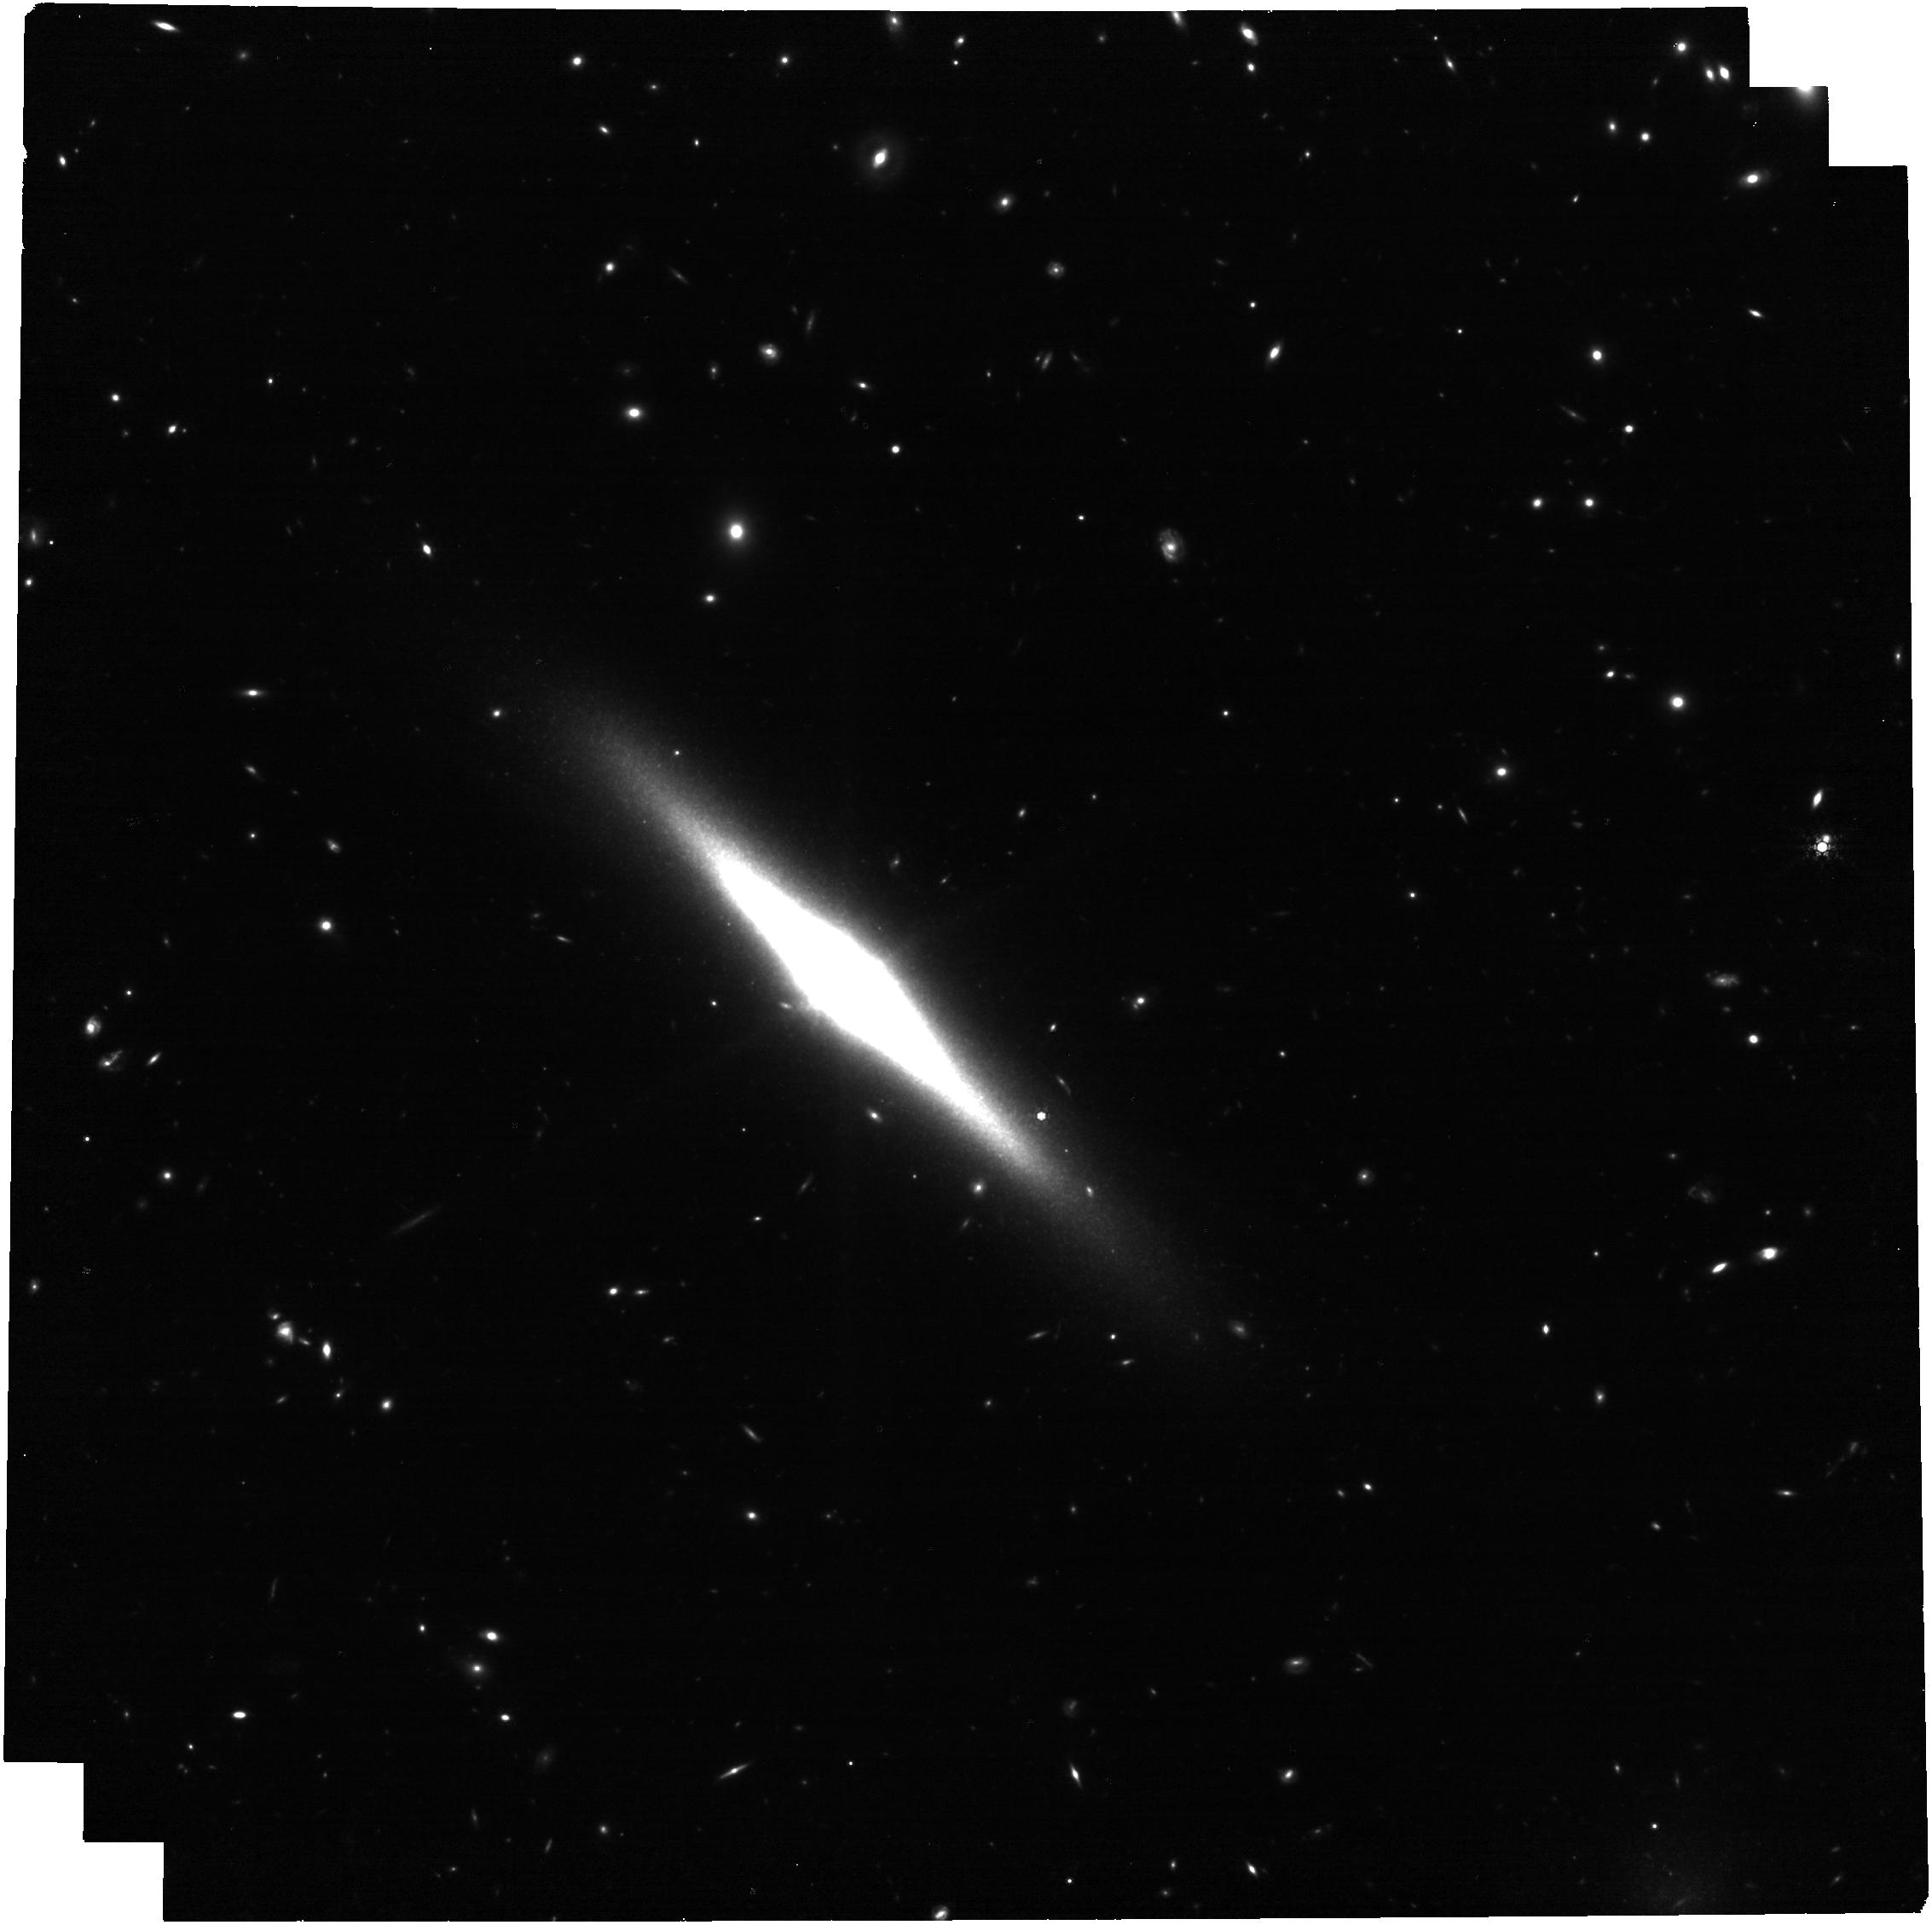
Target: ESO-484-36. Instrument: NIRCAM. Filter: F430M. Exposure: 1.1 h. Observation ID: jw05637-o002_t001_nircam_clear-f430m

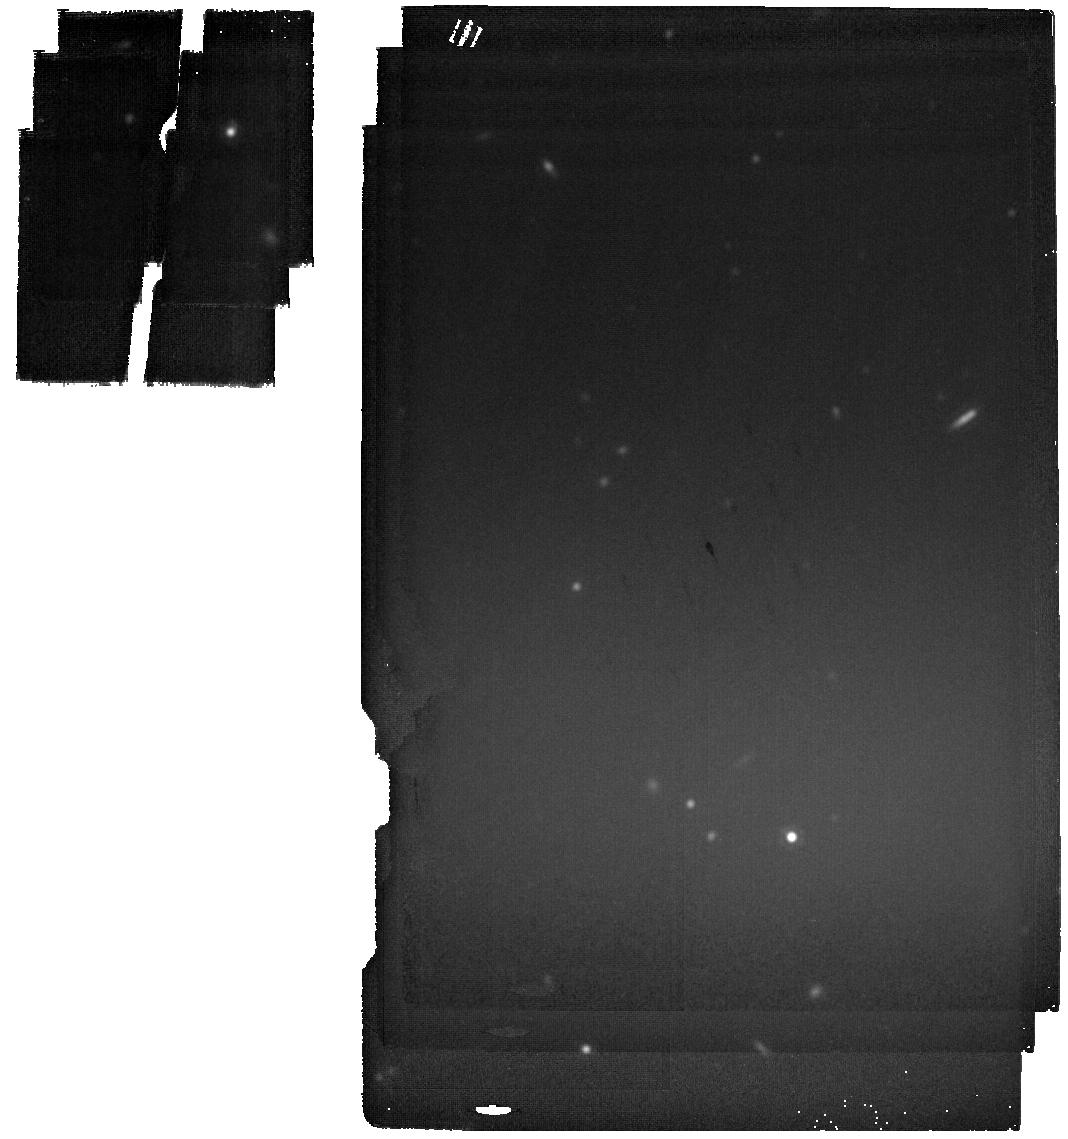
Target: ESO-484-36-BKG. Instrument: MIRI. Filter: F2100W. Exposure: 4 min. Observation ID: jw05637-o004_t002_miri_f2100w

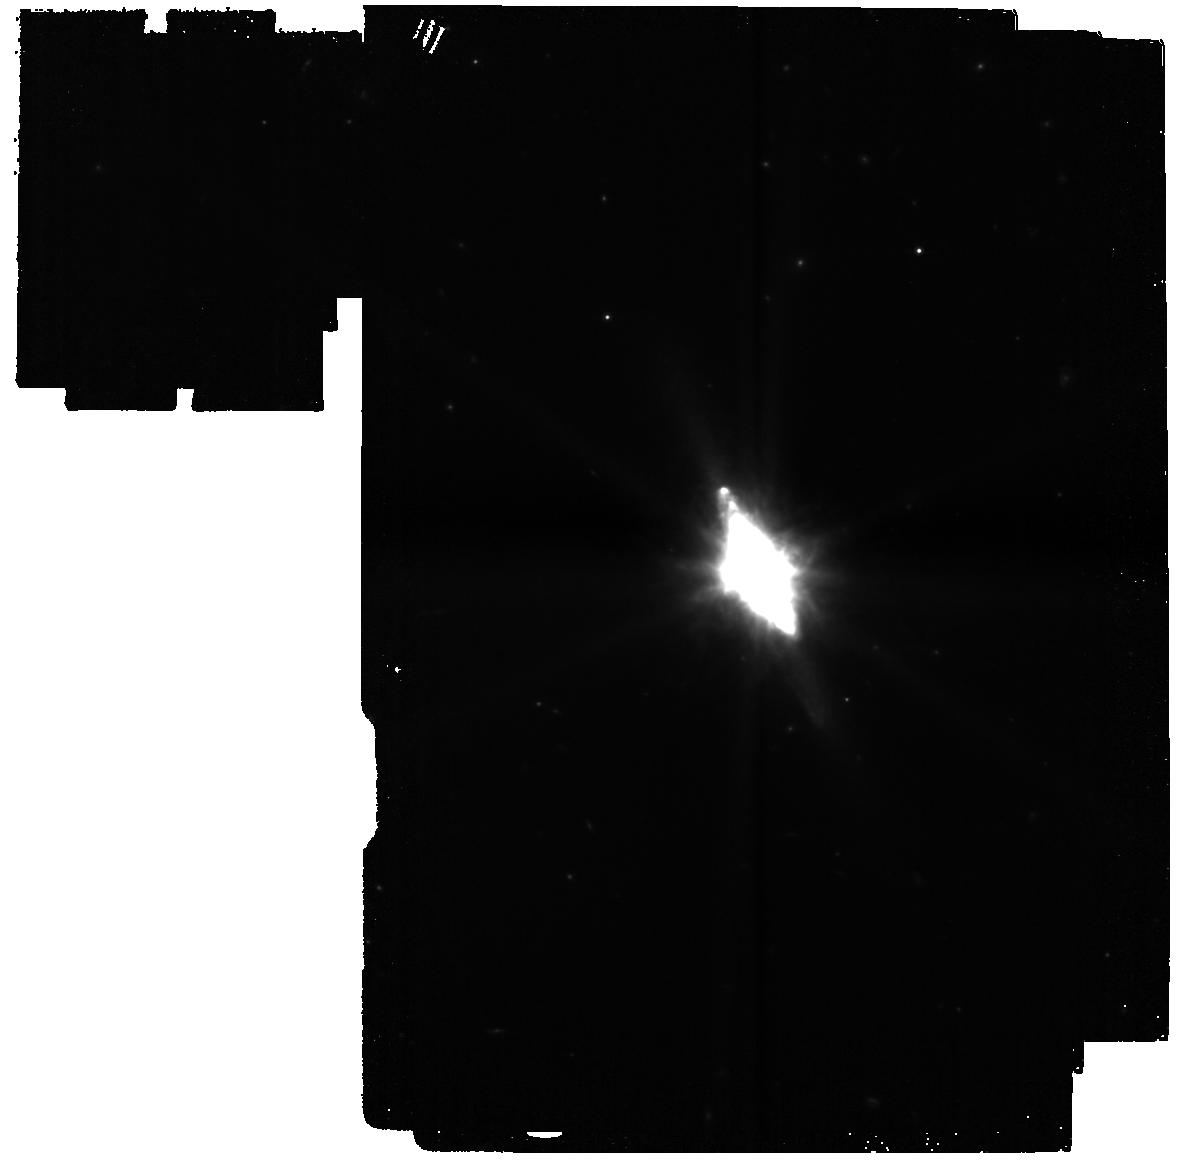
Target: ESO-484-36. Instrument: MIRI. Filter: F770W. Exposure: 8 min. Observation ID: jw05637-o001_t001_miri_f770w

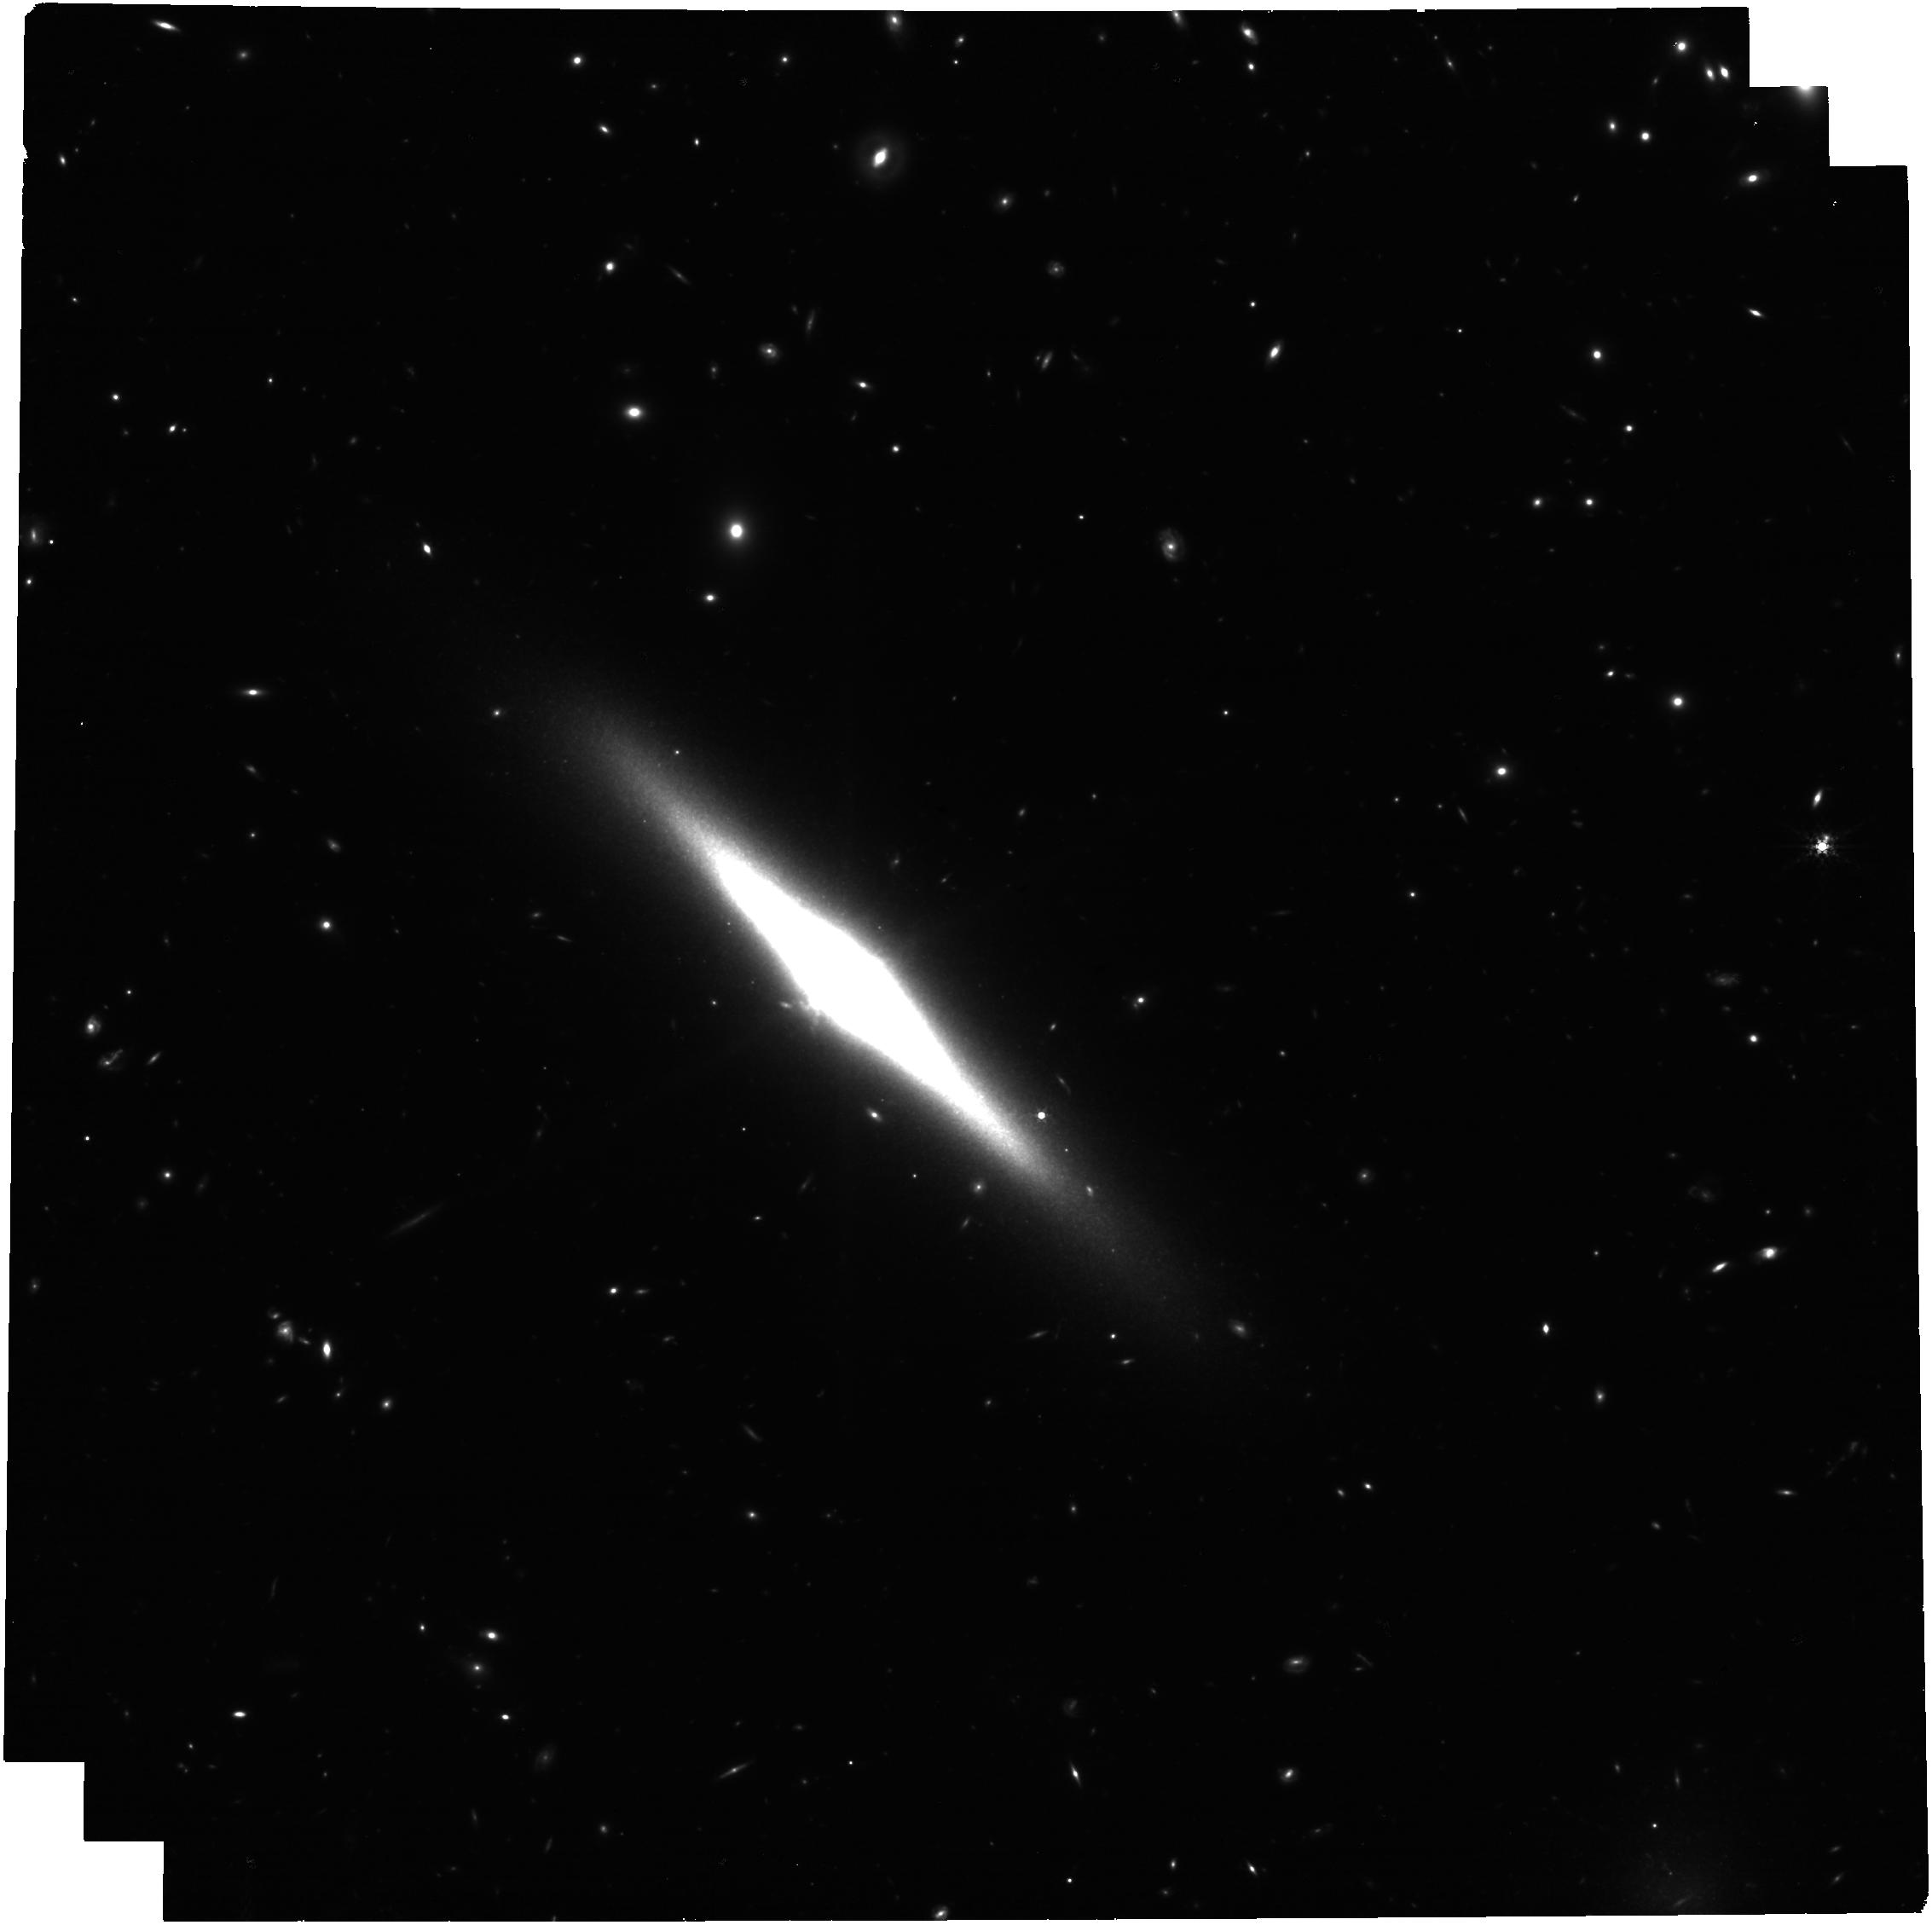
Target: ESO-484-36. Instrument: NIRCAM. Filter: F335M. Exposure: 1.1 h. Observation ID: jw05637-o002_t001_nircam_clear-f335m

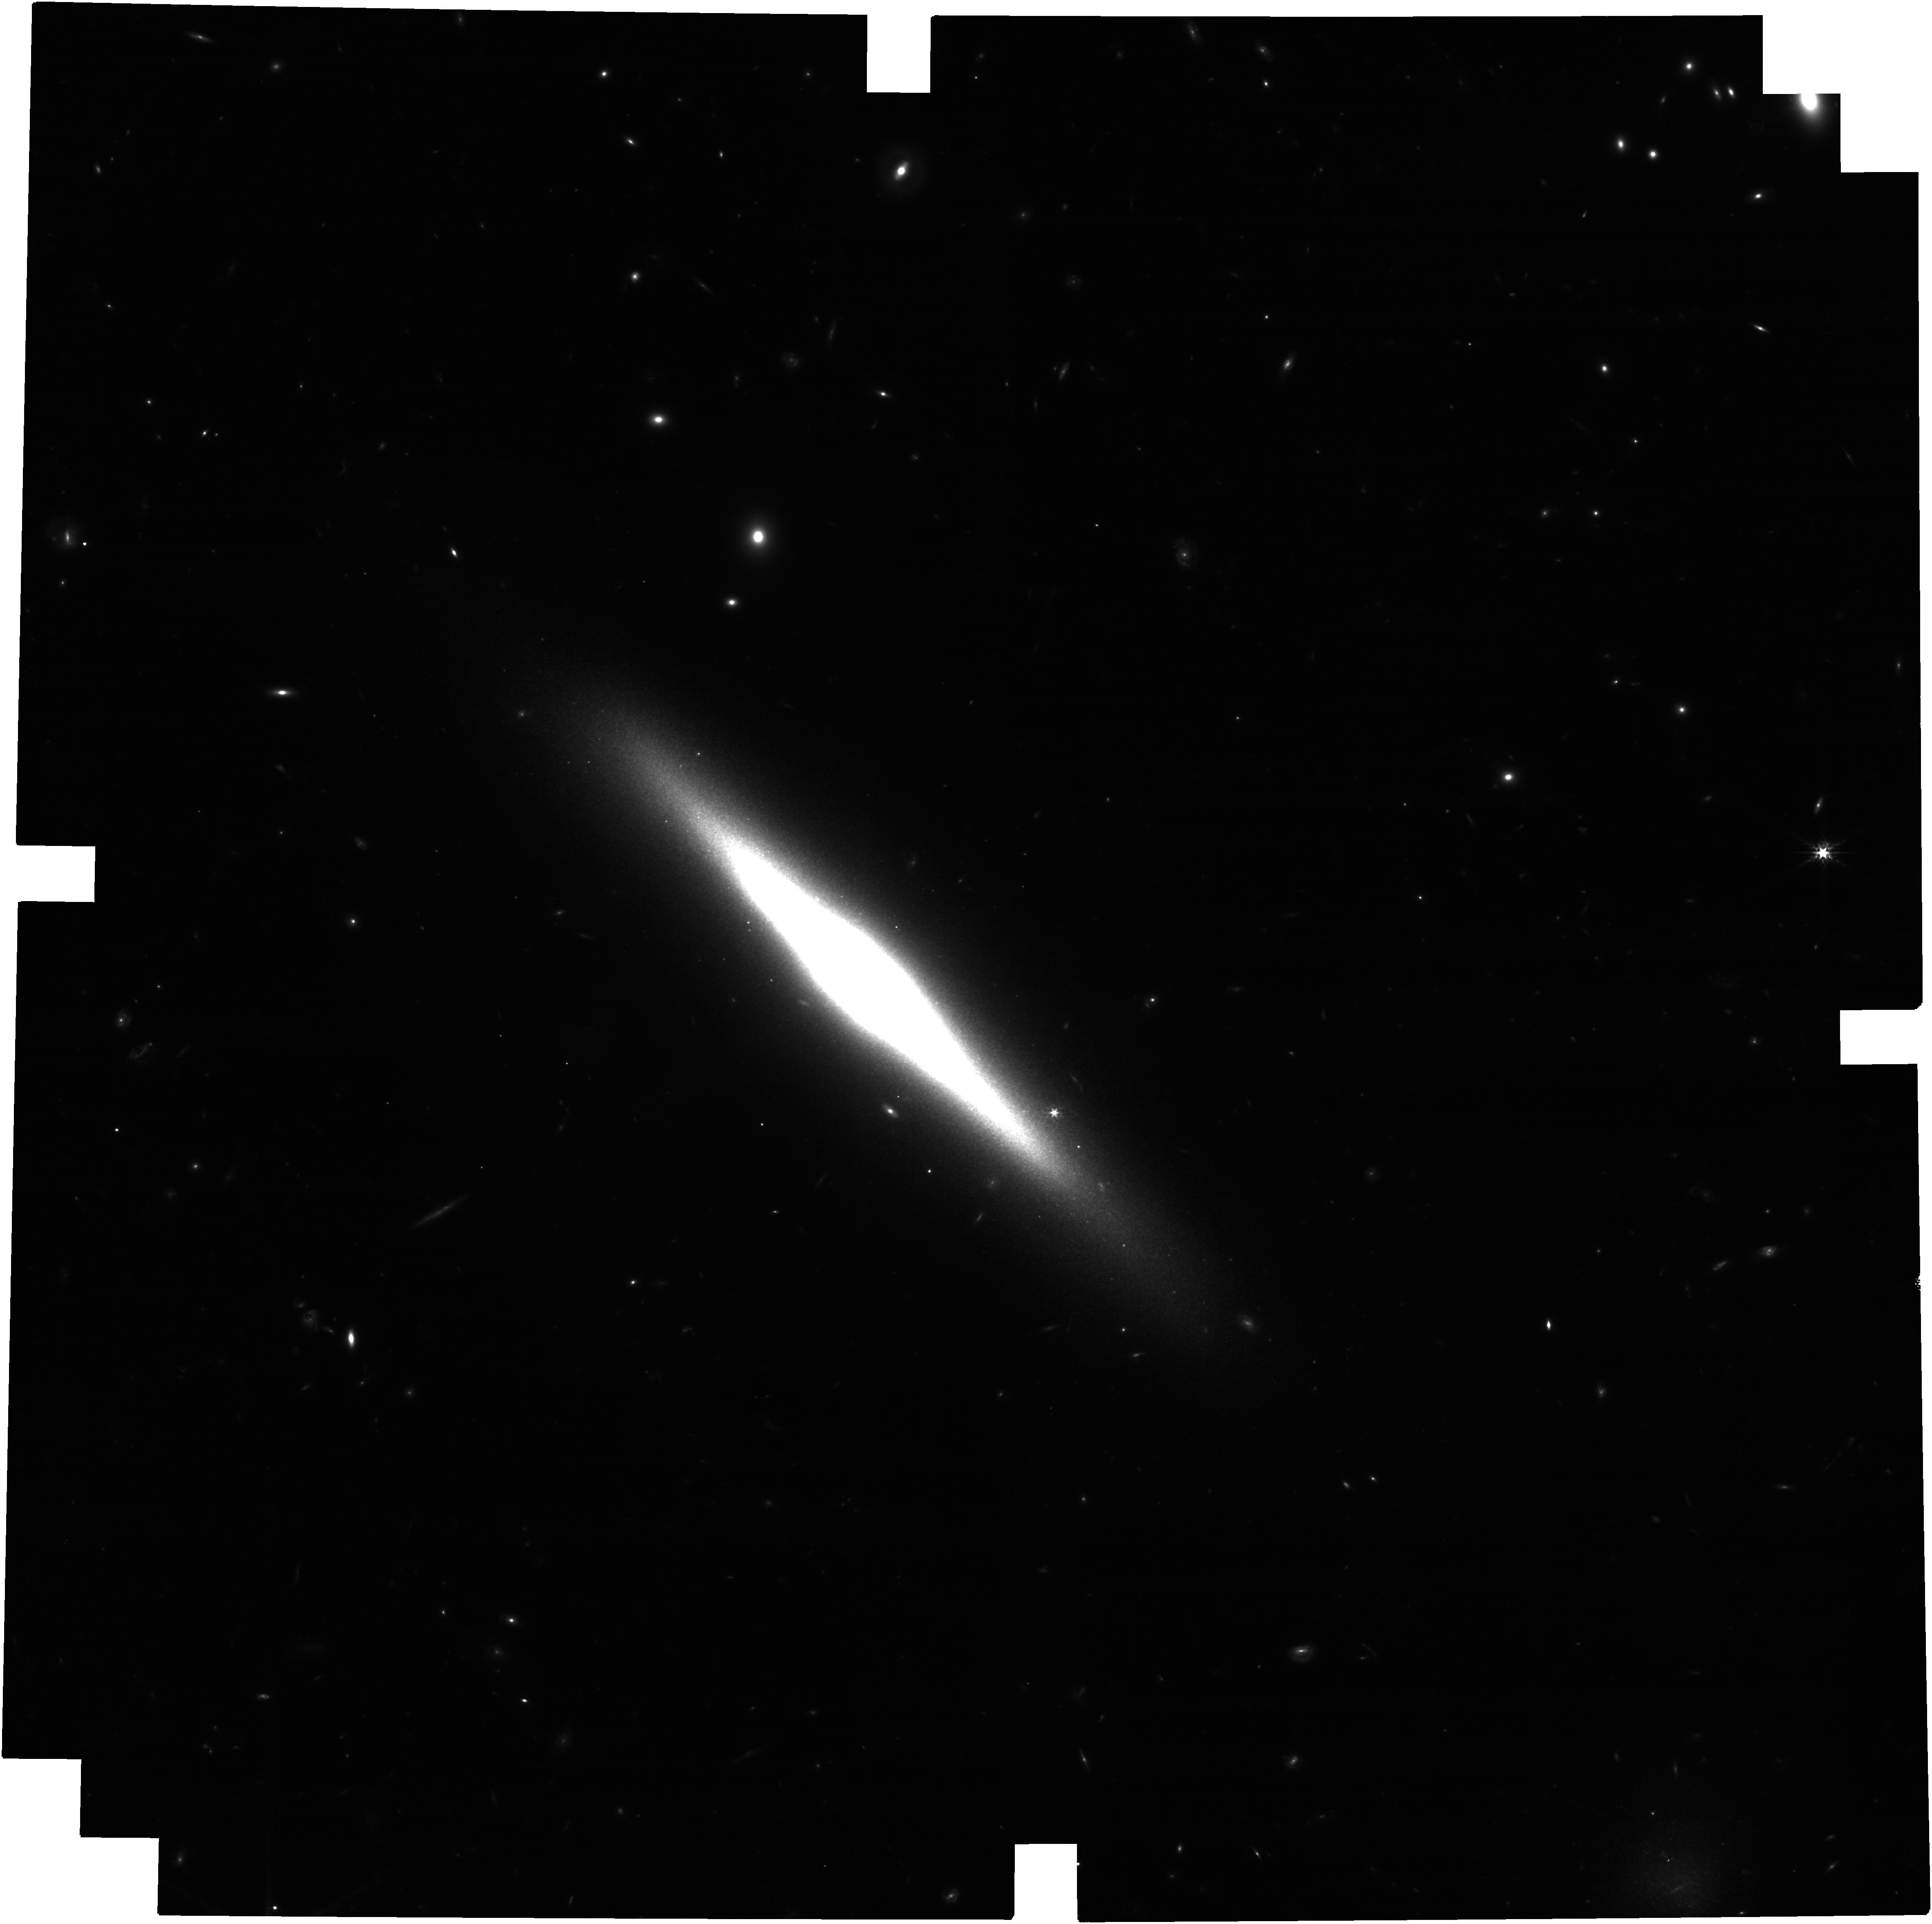
Target: ESO-484-36. Instrument: NIRCAM. Filter: F200W. Exposure: 1.1 h. Observation ID: jw05637-o002_t001_nircam_clear-f200w

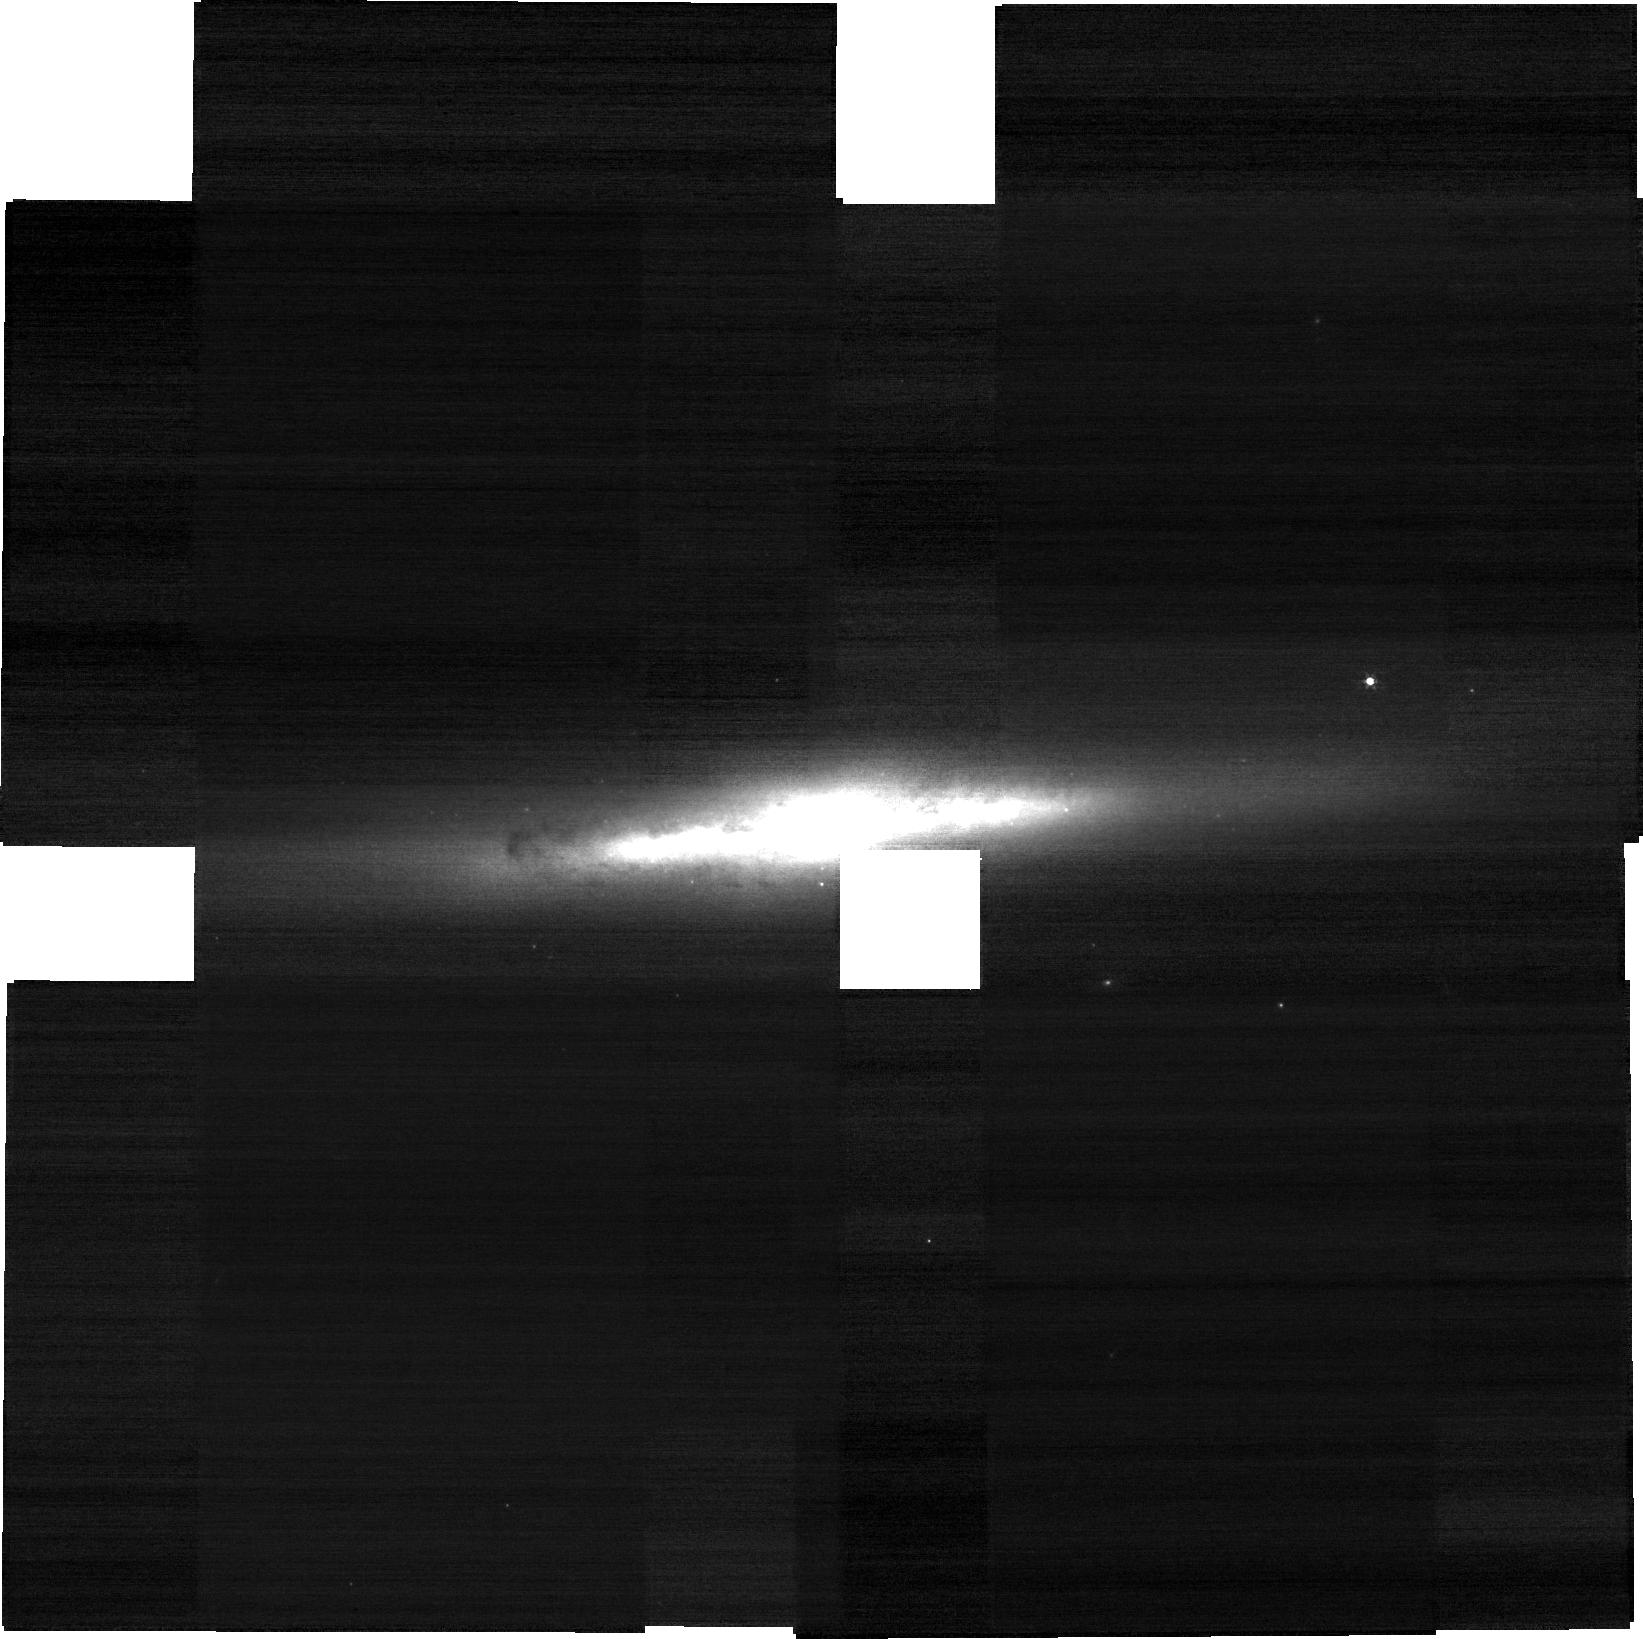
Target: ESO-484-36. Instrument: NIRCAM. Filter: F150W. Exposure: 3 min. Observation ID: jw05637-o005_t001_nircam_clear-f150w-sub640

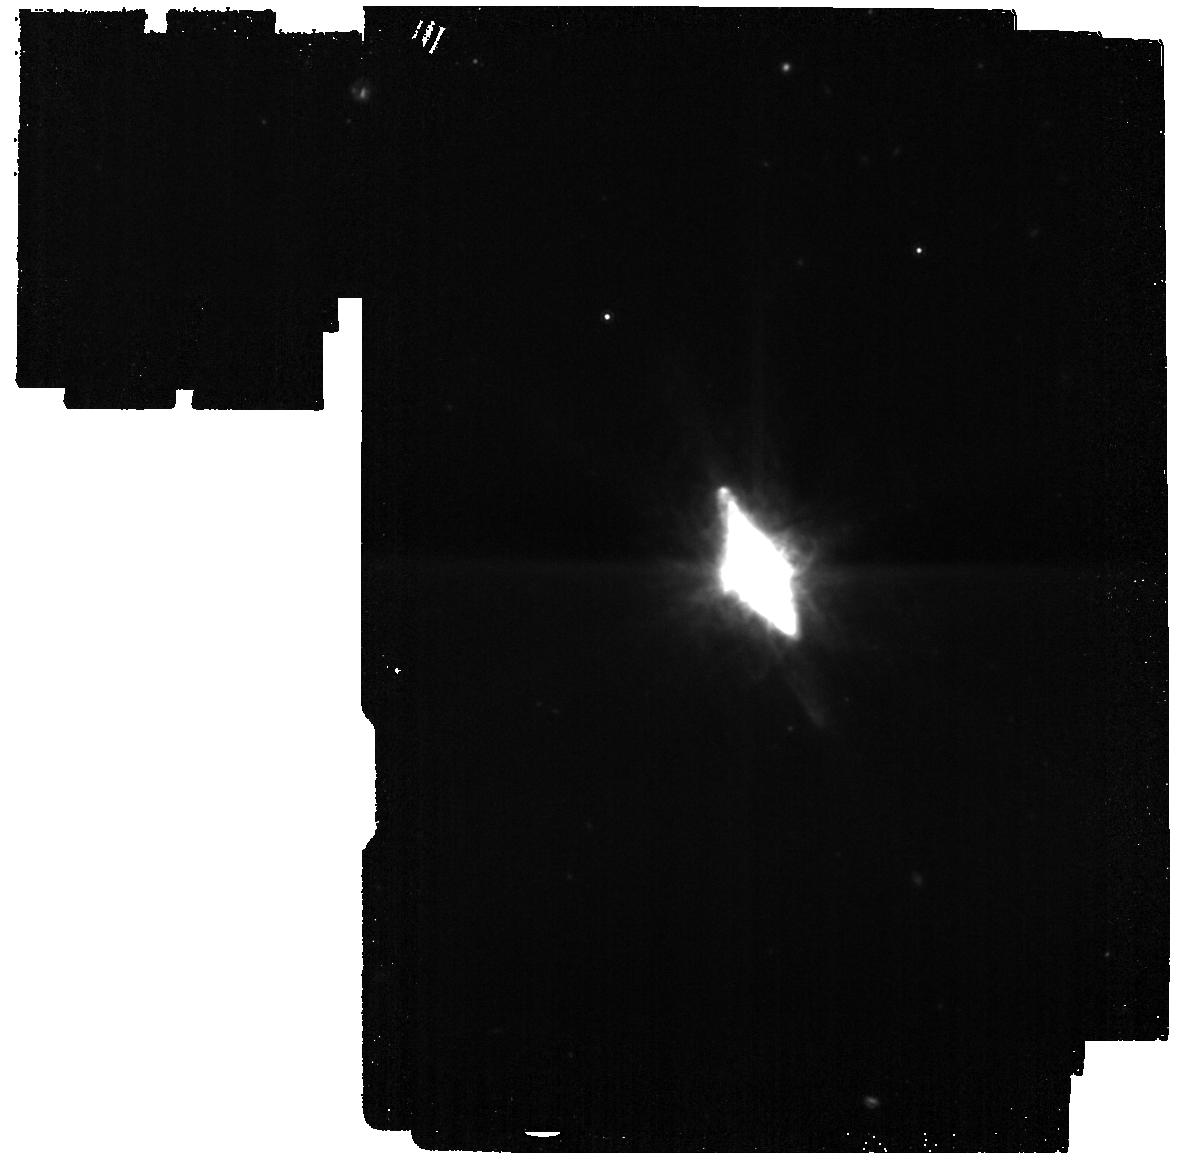
Target: ESO-484-36. Instrument: MIRI. Filter: F1130W. Exposure: 8 min. Observation ID: jw05637-o001_t001_miri_f1130w

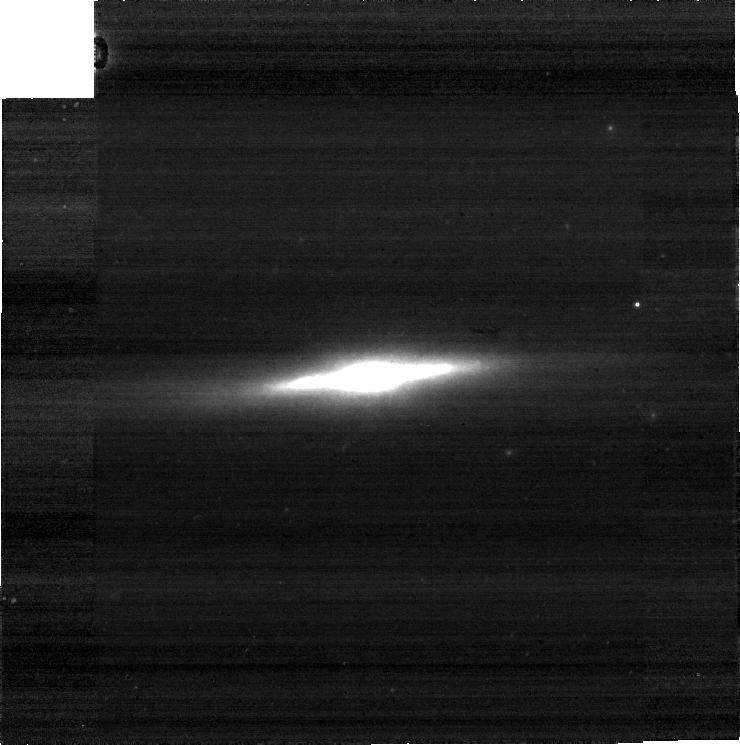
Target: ESO-484-36. Instrument: NIRCAM. Filter: F430M. Exposure: 3 min. Observation ID: jw05637-o005_t001_nircam_clear-f430m-sub640

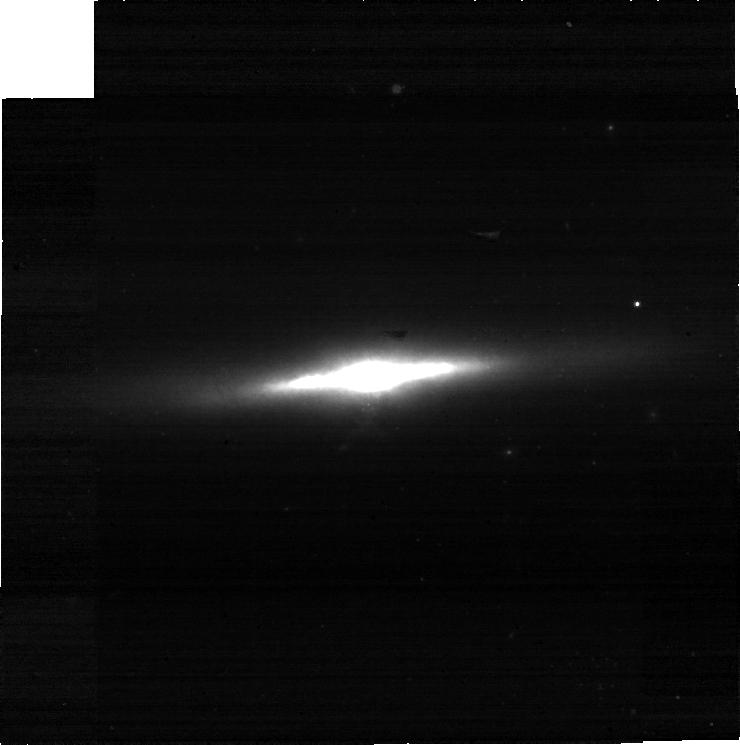
Target: ESO-484-36. Instrument: NIRCAM. Filter: F335M. Exposure: 3 min. Observation ID: jw05637-o005_t001_nircam_clear-f335m-sub640

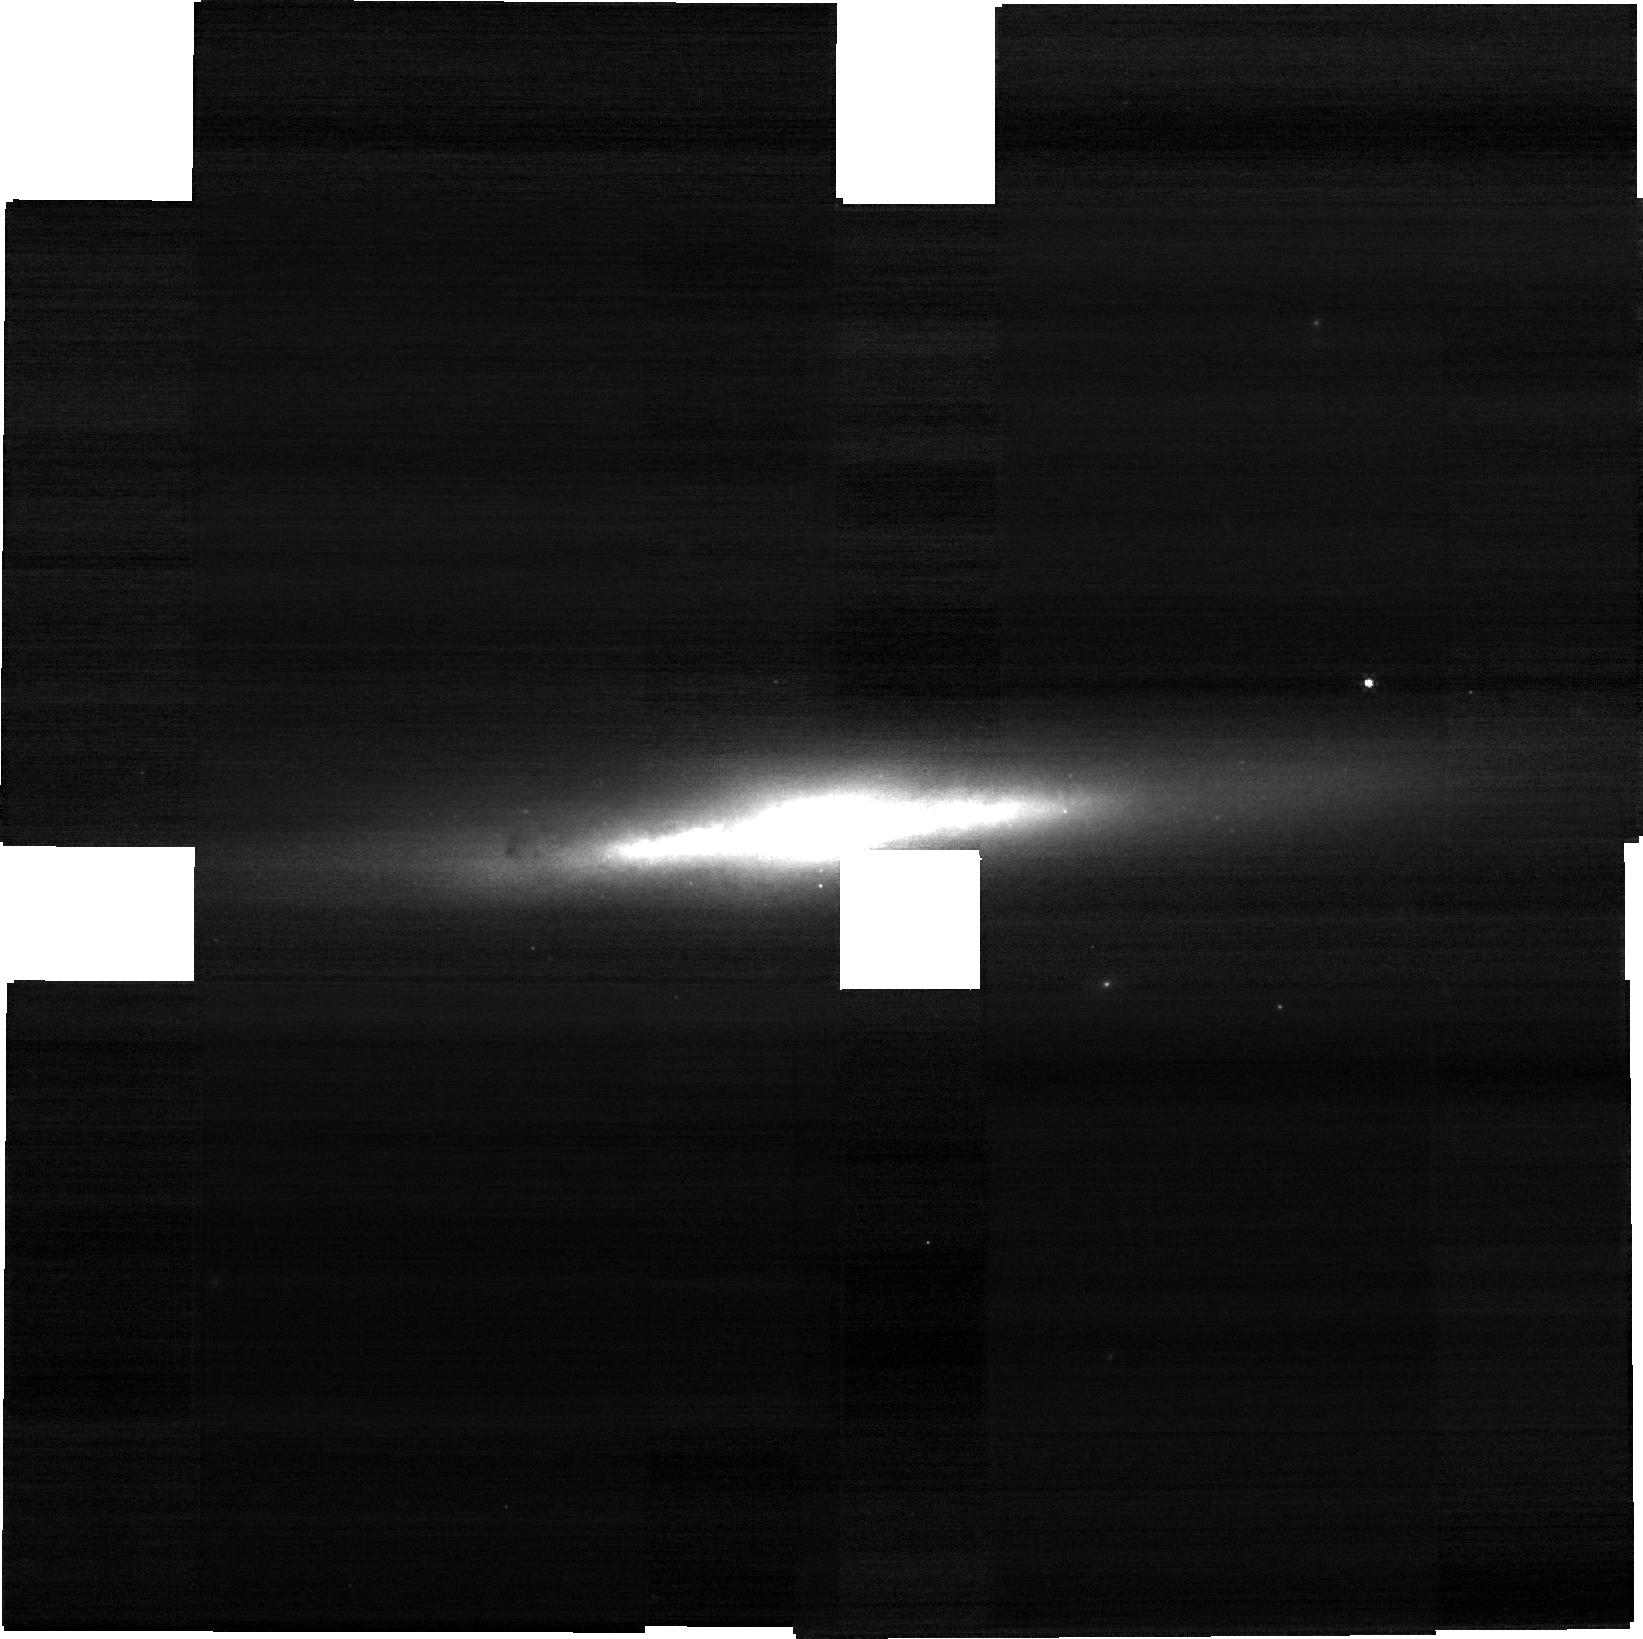
Target: ESO-484-36. Instrument: NIRCAM. Filter: F200W. Exposure: 3 min. Observation ID: jw05637-o005_t001_nircam_clear-f200w-sub640

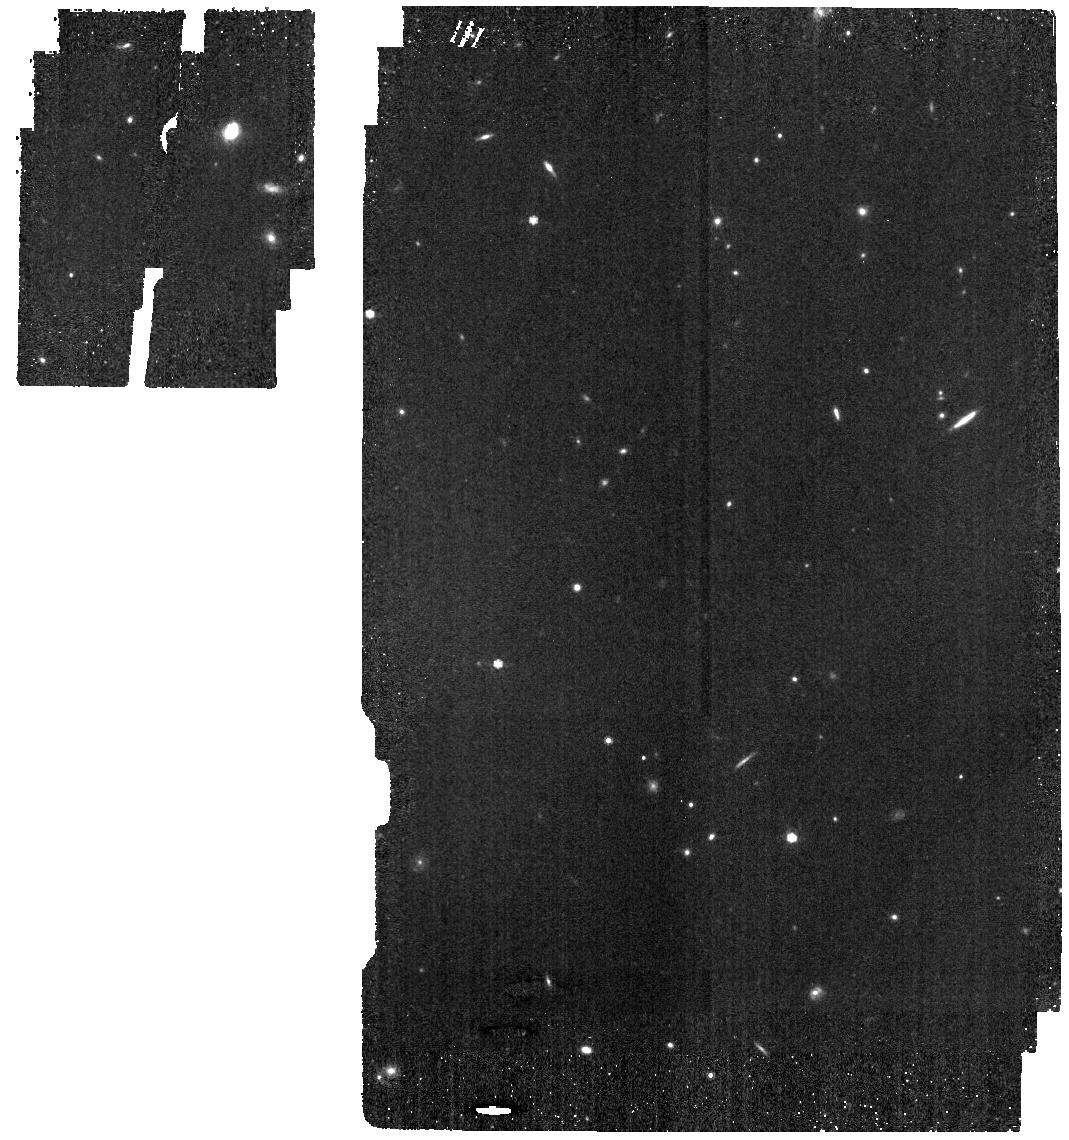
Target: ESO-484-36-BKG. Instrument: MIRI. Filter: F770W. Exposure: 4 min. Observation ID: jw05637-o004_t002_miri_f770w

High-resolution mapping of the very cold superwind in ESO484-036 (PI: Mazzilli Ciraulo, Barbara)

Galactic-scale winds play a key role in regulating star formation by removing gas from the disk, and are a top-tier component to all models of galaxy evolution. Despite this fact, there is no theoretical consensus for how, and how effectively, galactic winds actually remove the gas. Moreover, observations of winds are quite rare, and typically focus on the nearest outflows, which have similar properties. What theory does to describe the energetics of this important process is constrained by a small number of galaxies. We need more observations of the full range of outflows in order to properly include them in galaxy evolution models, especially those at describing the z>1 Universe when star formation was much more extreme. We propose to use JWST for an in-depth analysis of ESO484-036, a nearby starburst that hosts a galactic-scale wind with neutral Na D emission extending over multiple kiloparsecs. This is a rare feature, implying the wind is much colder and more dust rich than other outflows. Theory argues that cooling is a key physical mechanism setting outflow kinematics, which makes this target specifically interesting. We will use MIRI and NIRCam imaging to resolve the small-scale structure of the wind, and to identify dust heating and destruction in the wind using PAH line ratios. Existing VLT/MUSE and in progress ALMA observations make this project the first multiphase study of a Na I D emission outflow. ESO484-036 is expected to have a much colder wind, comparison to Cycle 1 observations of outflow galaxies M82 and NGC253 will suggest trends in cloud scale properties of outflows with the total cold gas mass.